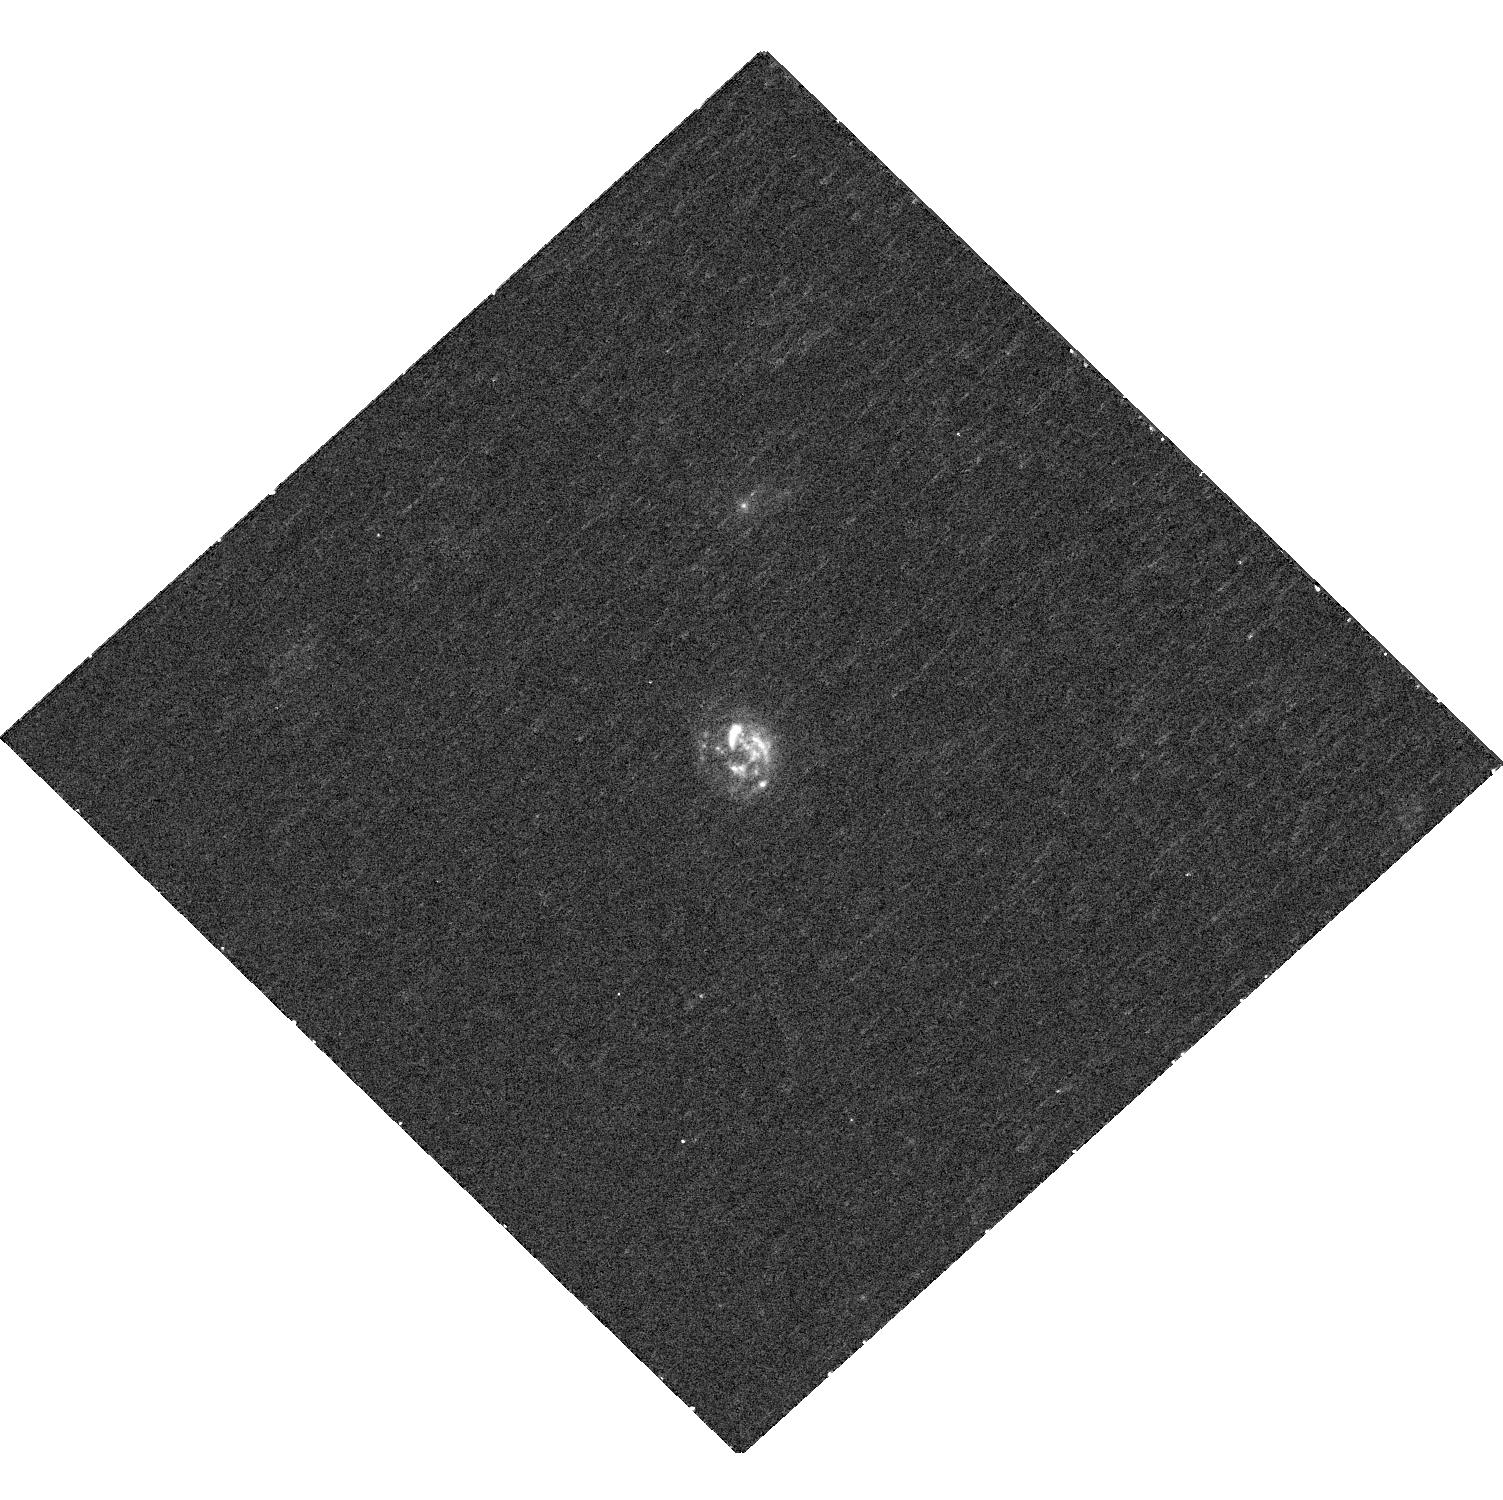
Target: G08-5
Instrument: WFC3/UVIS
Filter: F336W
Exposure: 30 min
Observation ID: hst_15069_04_wfc3_uvis_f336w_idlh04

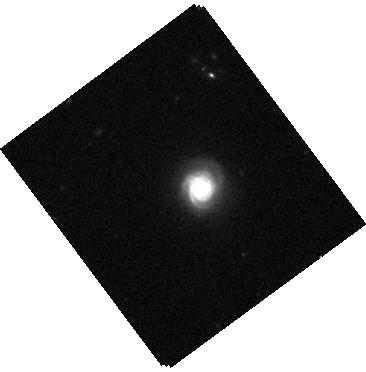
Target: G04-1
Instrument: WFC3/IR
Filter: F125W
Exposure: 3 min
Observation ID: hst_15069_01_wfc3_ir_f125w_idlh01

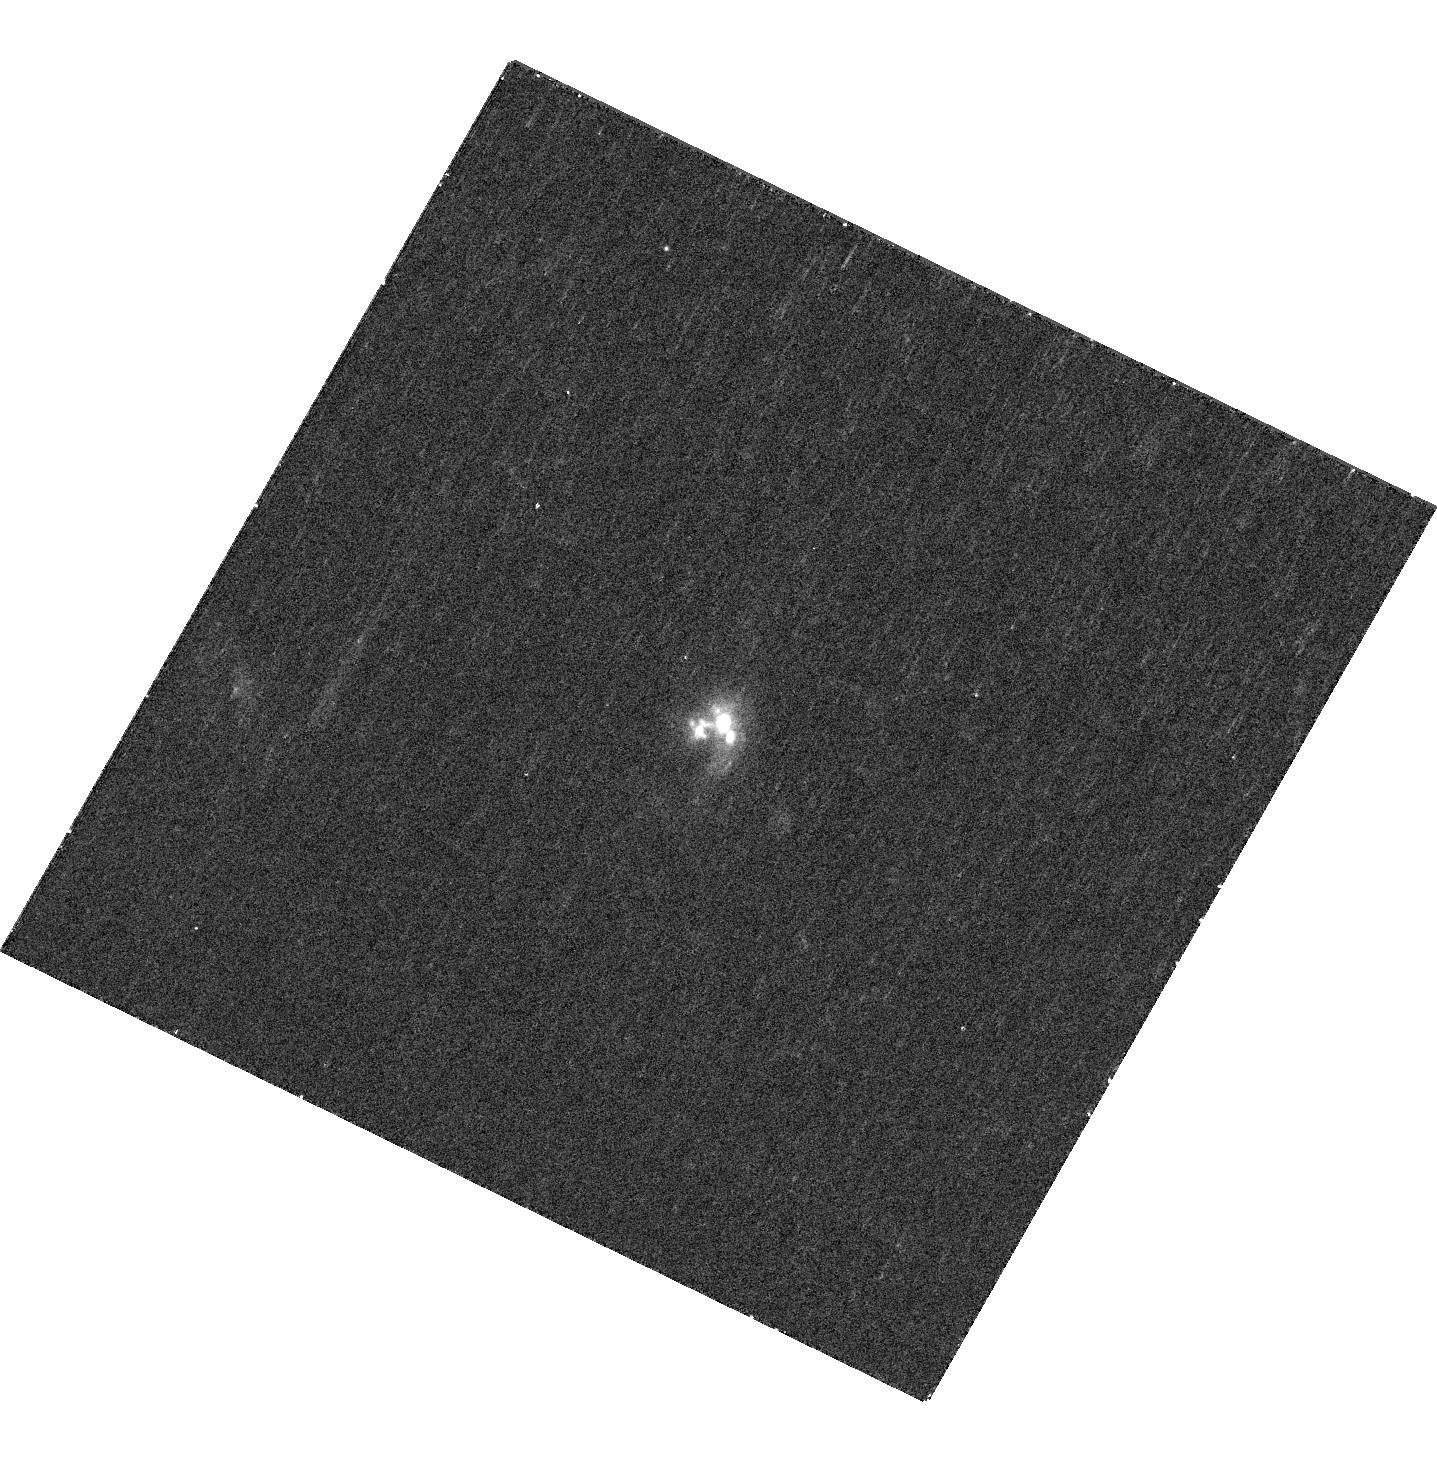
Target: G14-1
Instrument: WFC3/UVIS
Filter: F336W
Exposure: 30 min
Observation ID: hst_15069_05_wfc3_uvis_f336w_idlh05

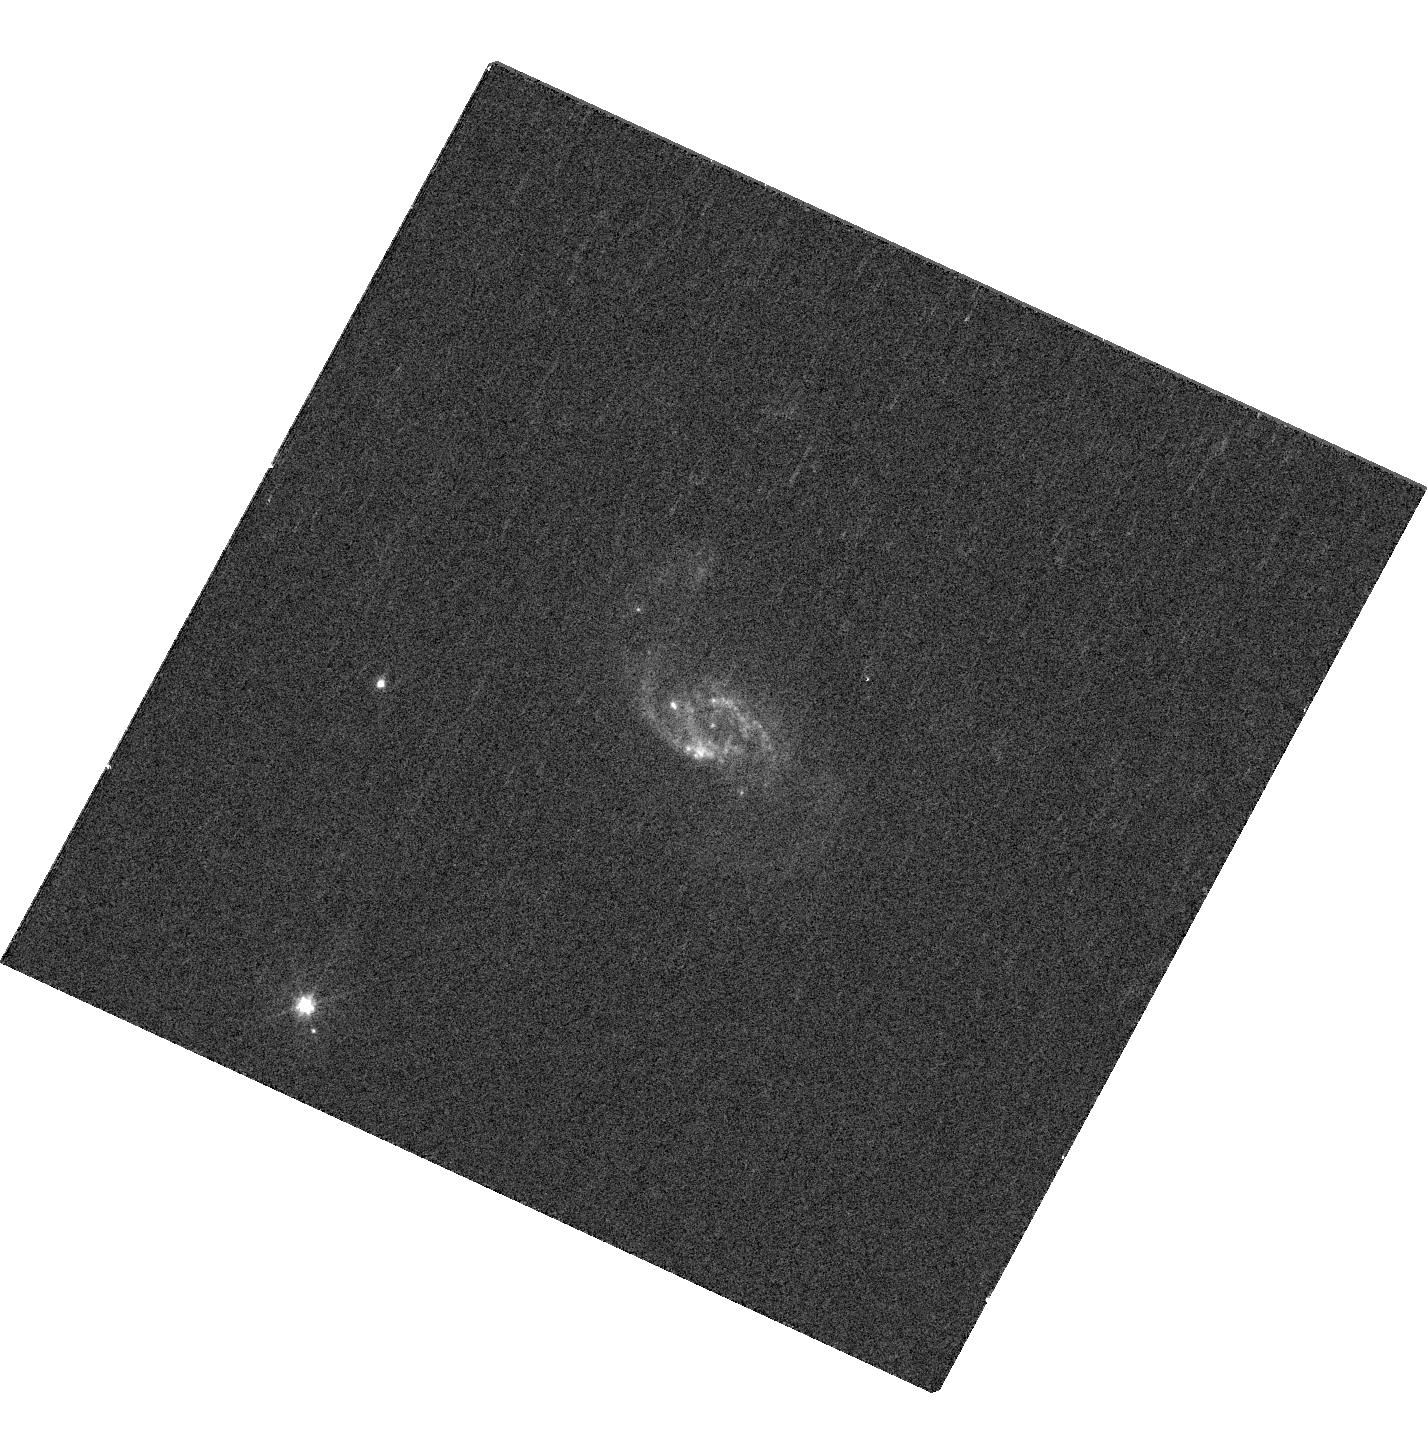
Target: D13-5
Instrument: WFC3/UVIS
Filter: F467M
Exposure: 9 min
Observation ID: hst_15069_03_wfc3_uvis_f467m_idlh03

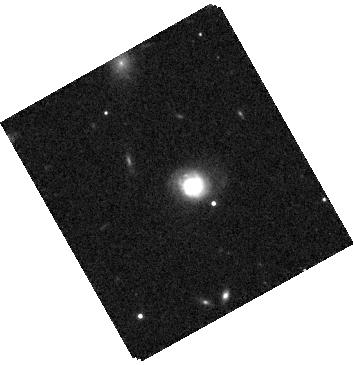
Target: G20-2
Instrument: WFC3/IR
Filter: F125W
Exposure: 3 min
Observation ID: hst_15069_02_wfc3_ir_f125w_idlh02

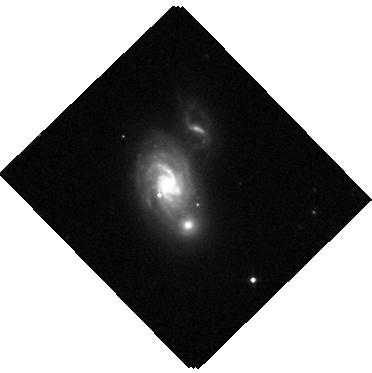
Target: D15-3
Instrument: WFC3/IR
Filter: F125W
Exposure: 3 min
Observation ID: hst_15069_06_wfc3_ir_f125w_idlh06

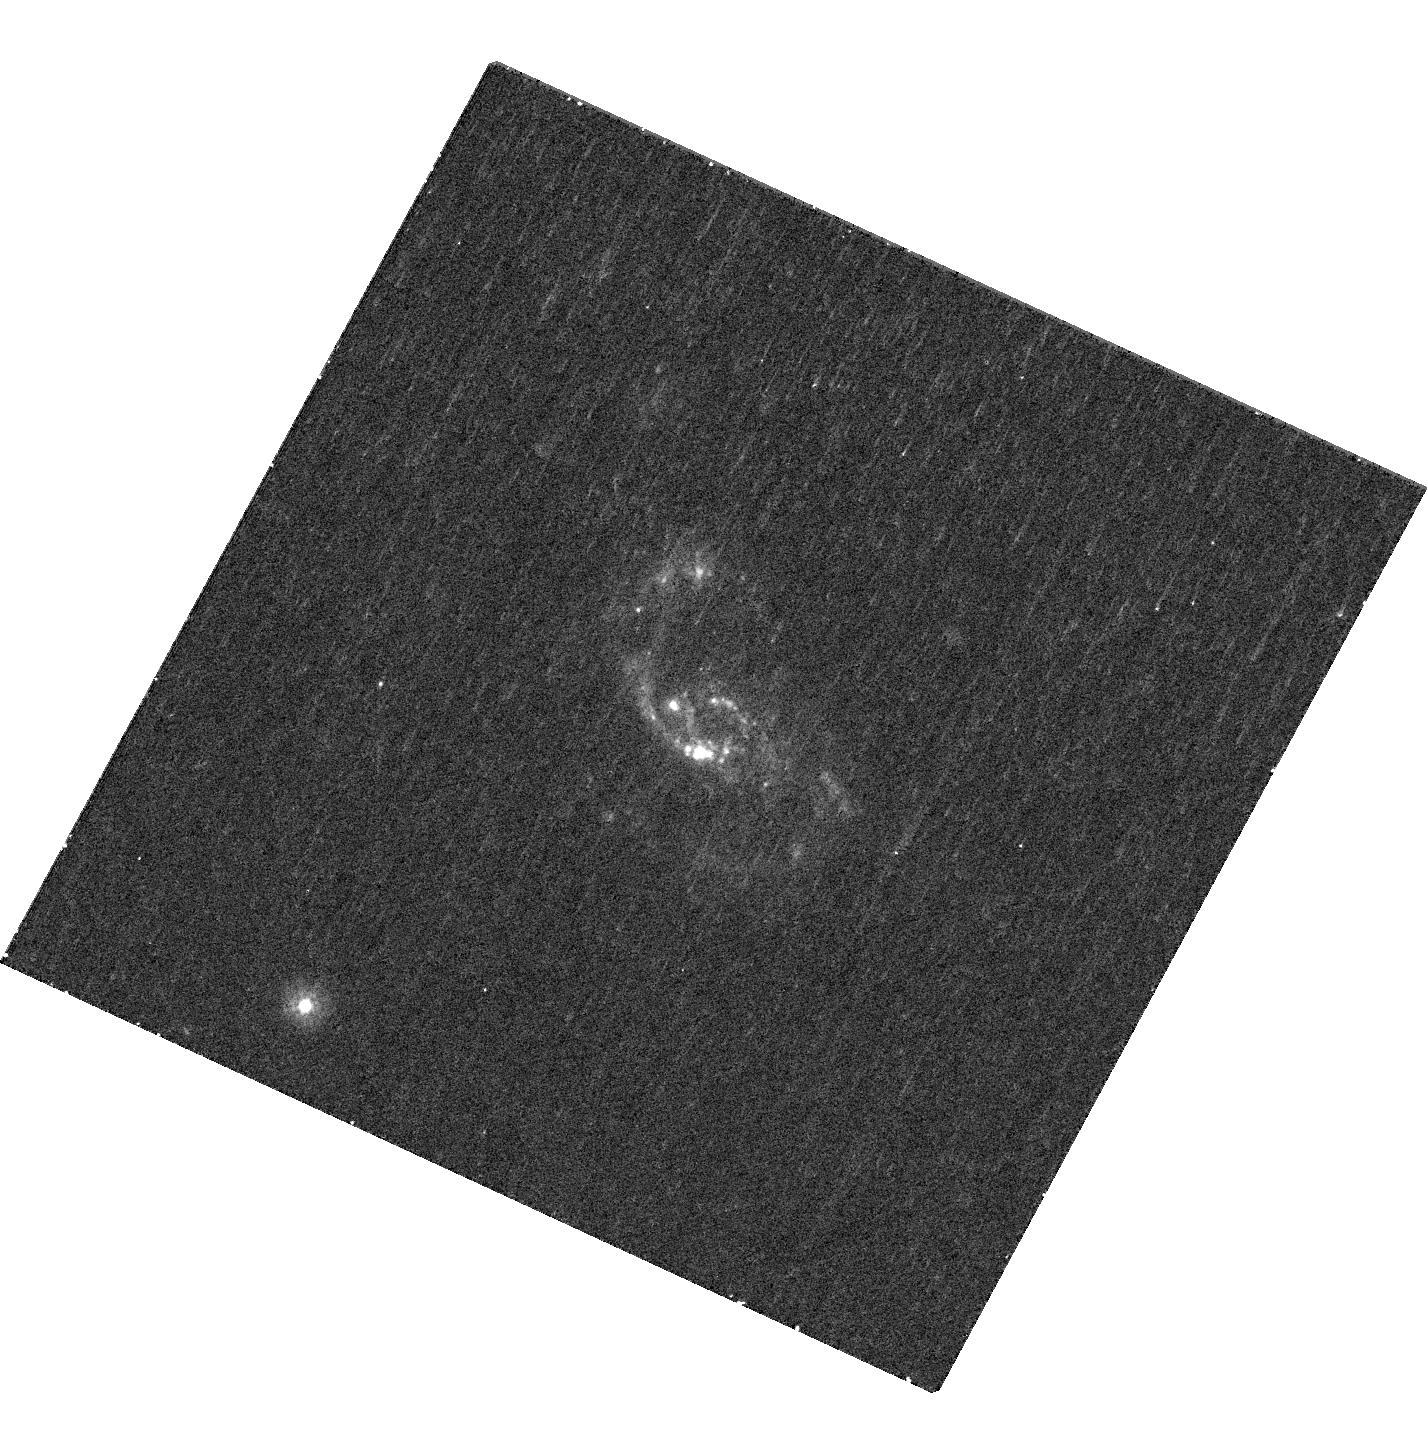
Target: D13-5
Instrument: WFC3/UVIS
Filter: F225W
Exposure: 38 min
Observation ID: hst_15069_03_wfc3_uvis_f225w_idlh03

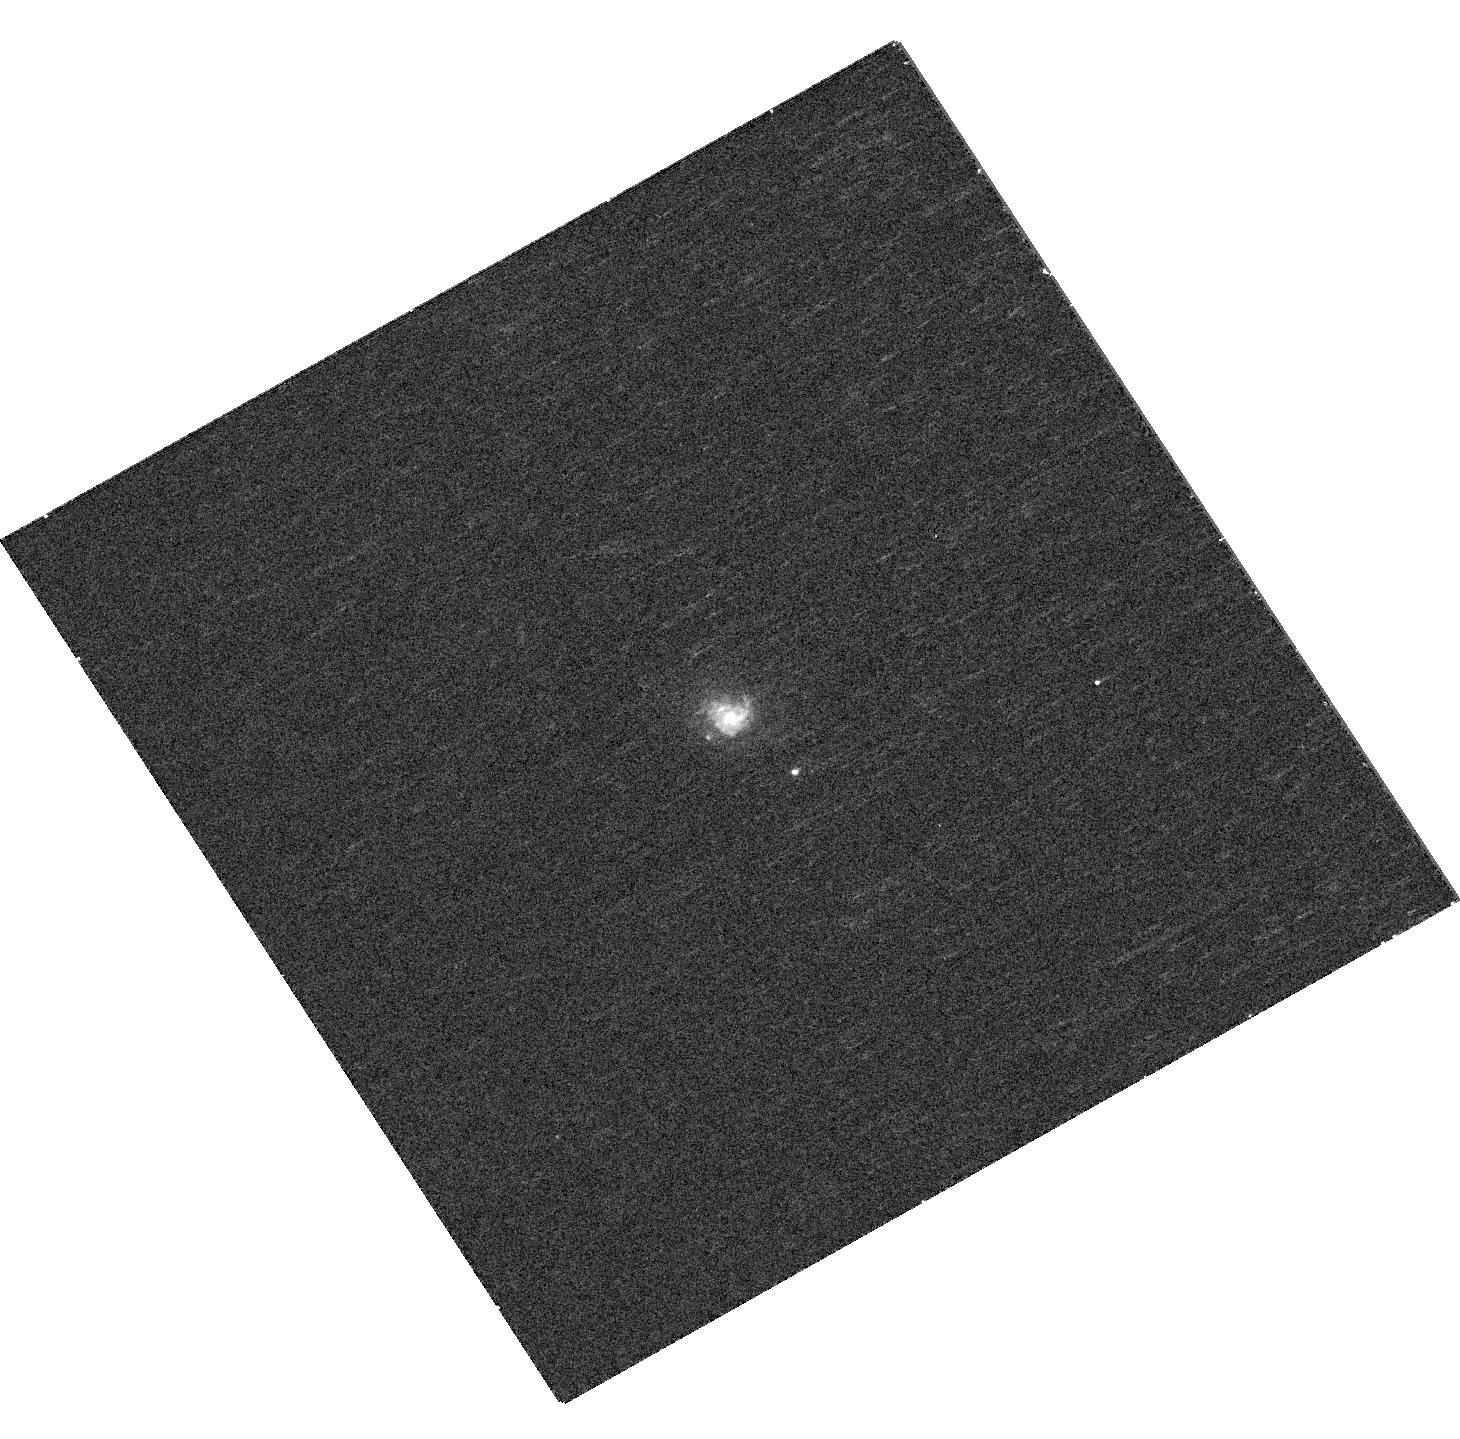
Target: G20-2
Instrument: WFC3/UVIS
Filter: F467M
Exposure: 9 min
Observation ID: hst_15069_02_wfc3_uvis_f467m_idlh02

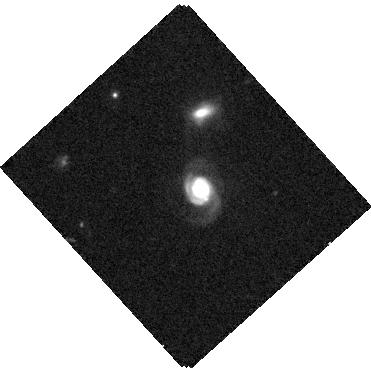
Target: G08-5
Instrument: WFC3/IR
Filter: F125W
Exposure: 3 min
Observation ID: hst_15069_04_wfc3_ir_f125w_idlh04

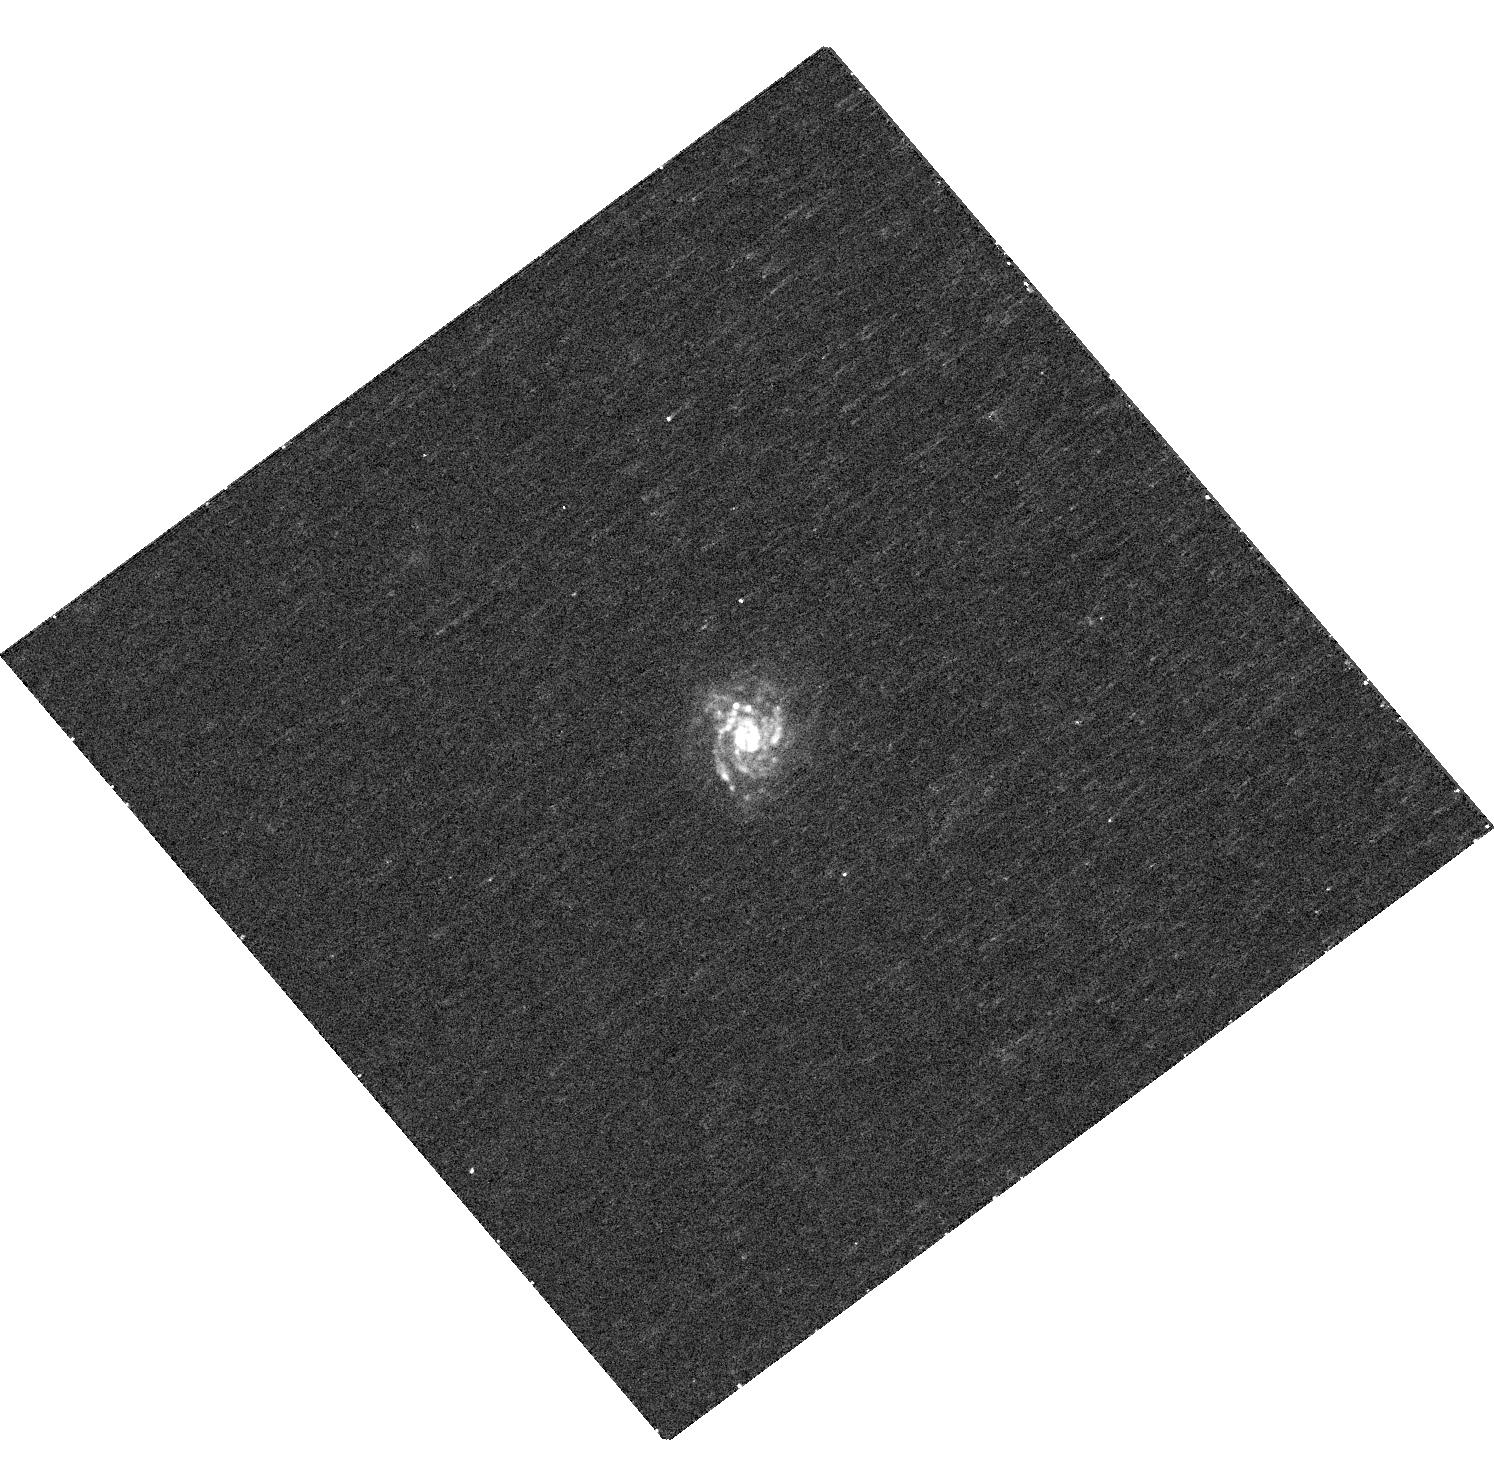
Target: G04-1
Instrument: WFC3/UVIS
Filter: F336W
Exposure: 30 min
Observation ID: hst_15069_01_wfc3_uvis_f336w_idlh01

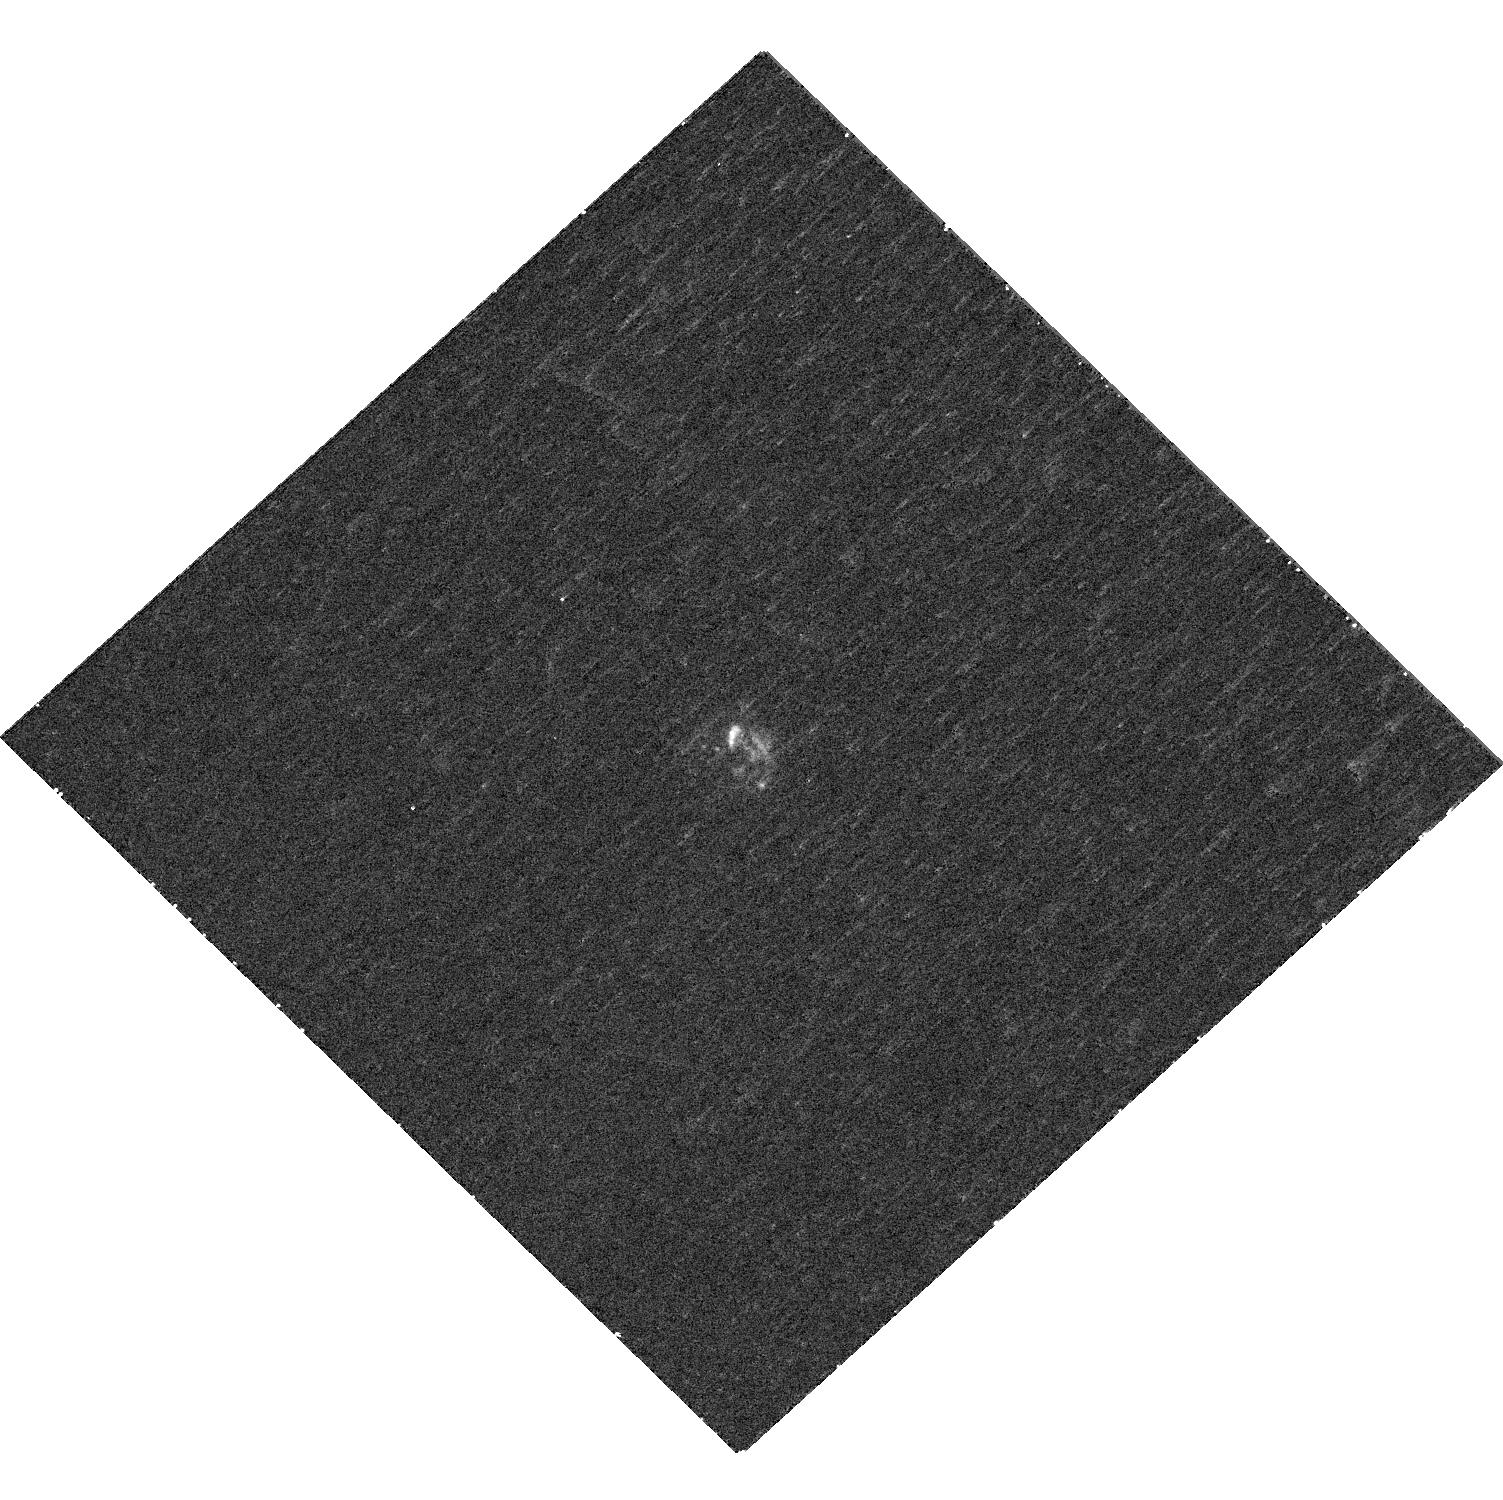
Target: G08-5
Instrument: WFC3/UVIS
Filter: F225W
Exposure: 38 min
Observation ID: hst_15069_04_wfc3_uvis_f225w_idlh04

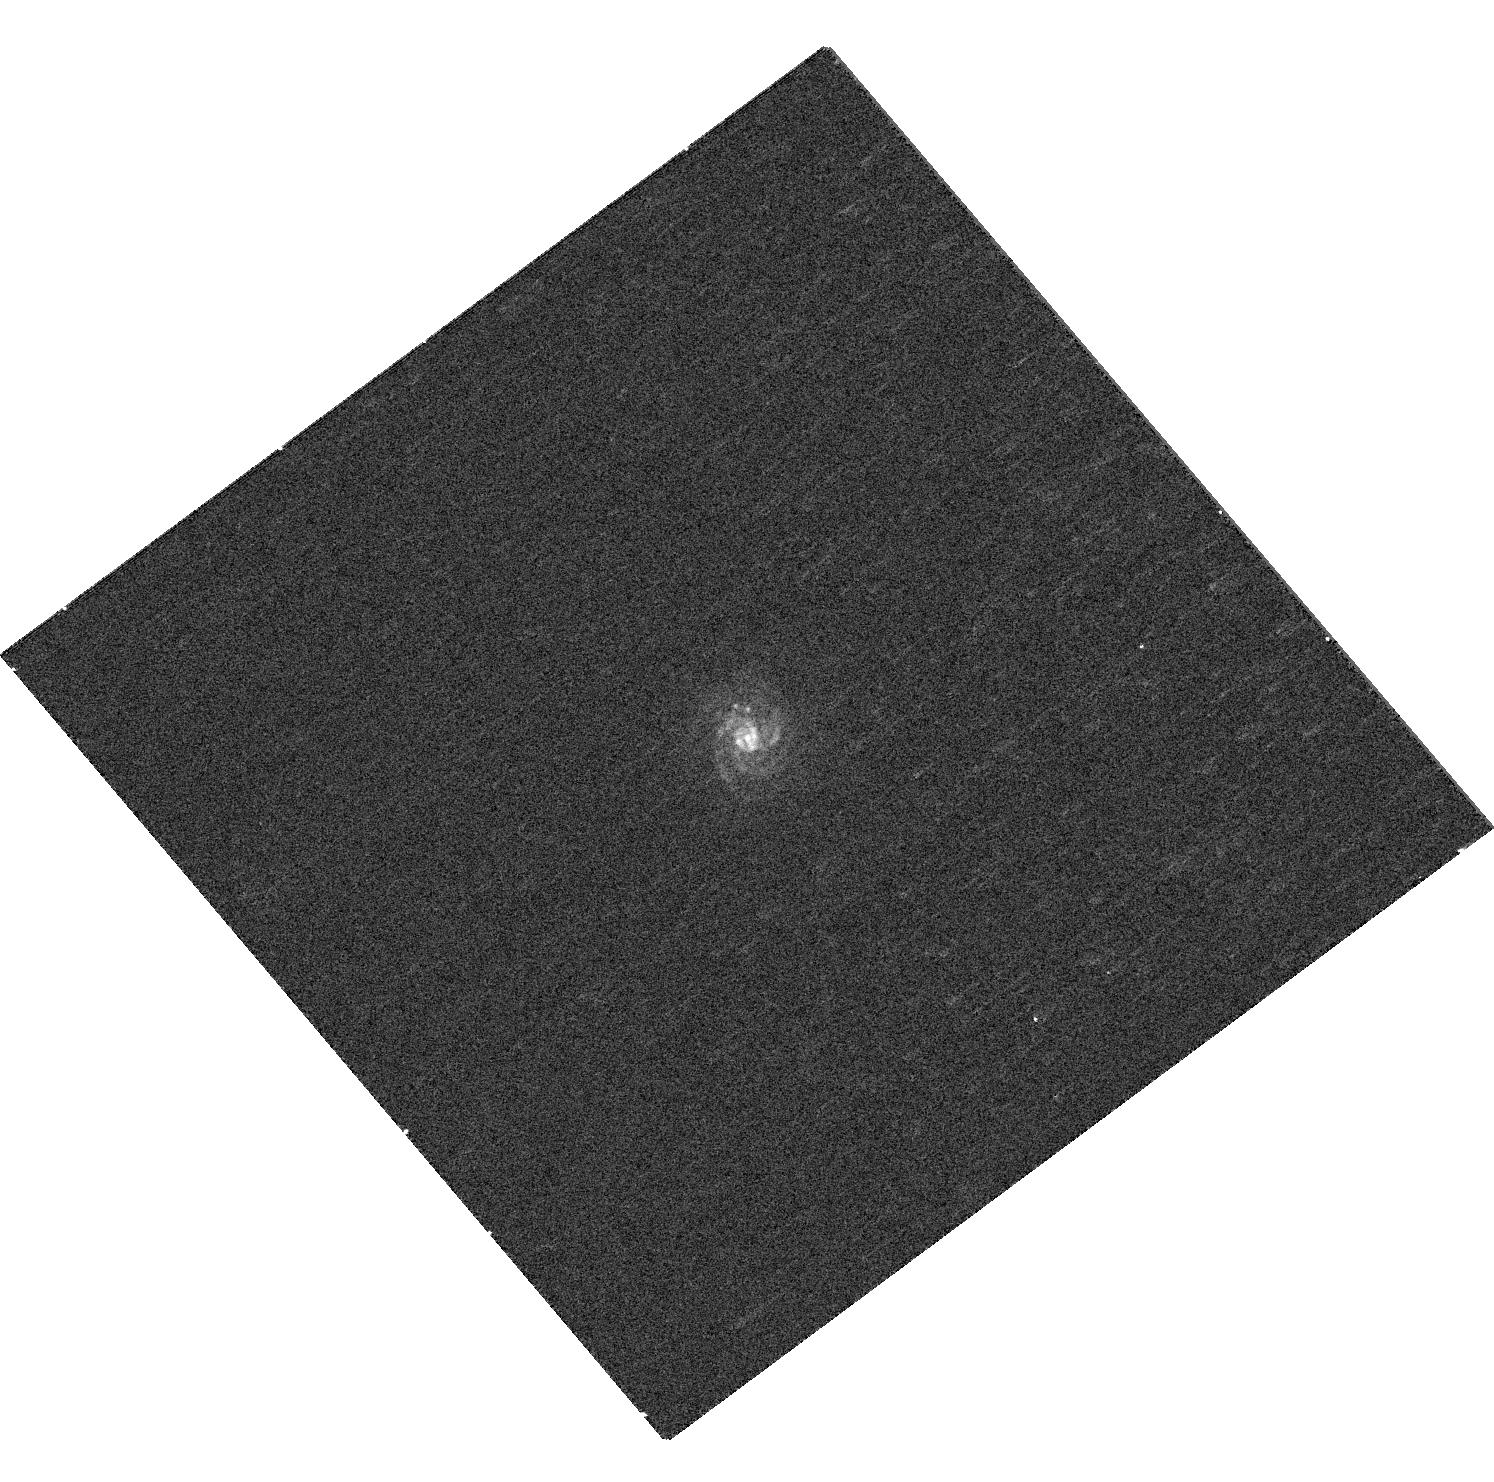
Target: G04-1
Instrument: WFC3/UVIS
Filter: F467M
Exposure: 9 min
Observation ID: hst_15069_01_wfc3_uvis_f467m_idlh01

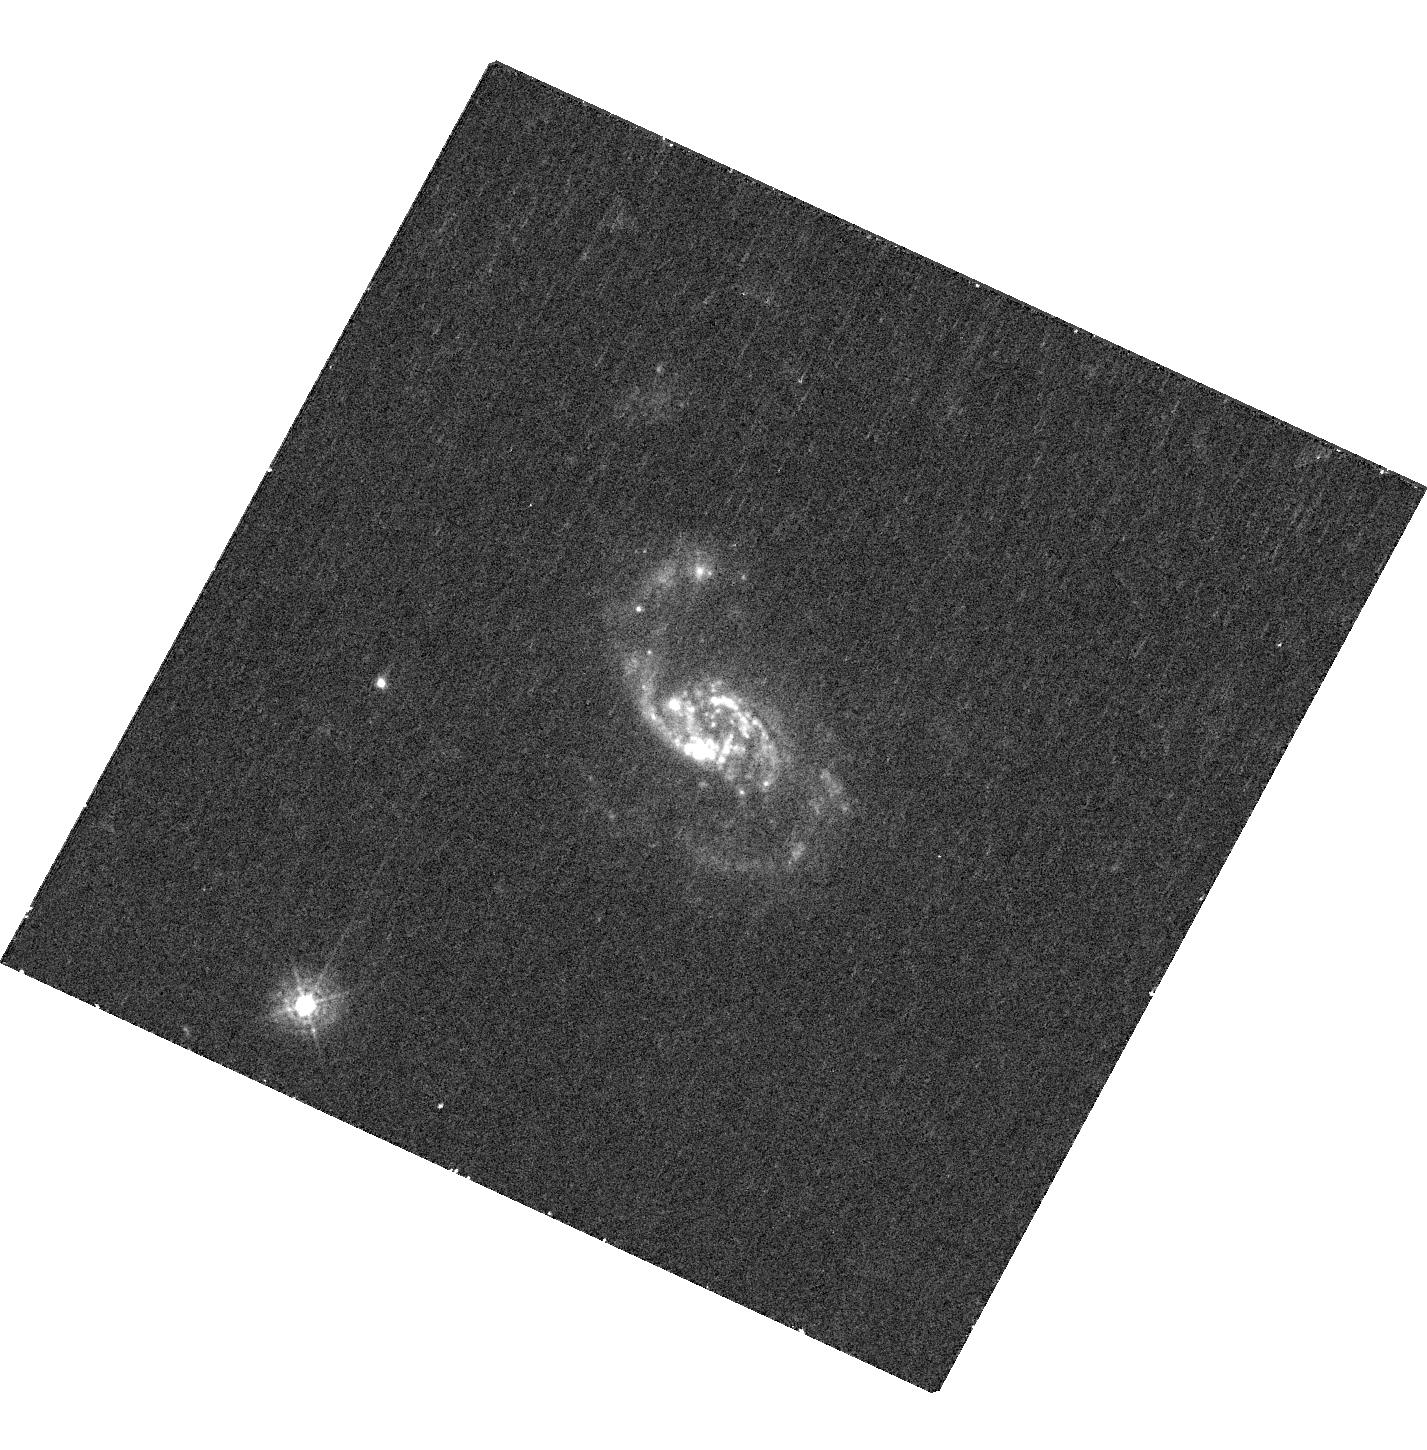
Target: D13-5
Instrument: WFC3/UVIS
Filter: F336W
Exposure: 30 min
Observation ID: hst_15069_03_wfc3_uvis_f336w_idlh03

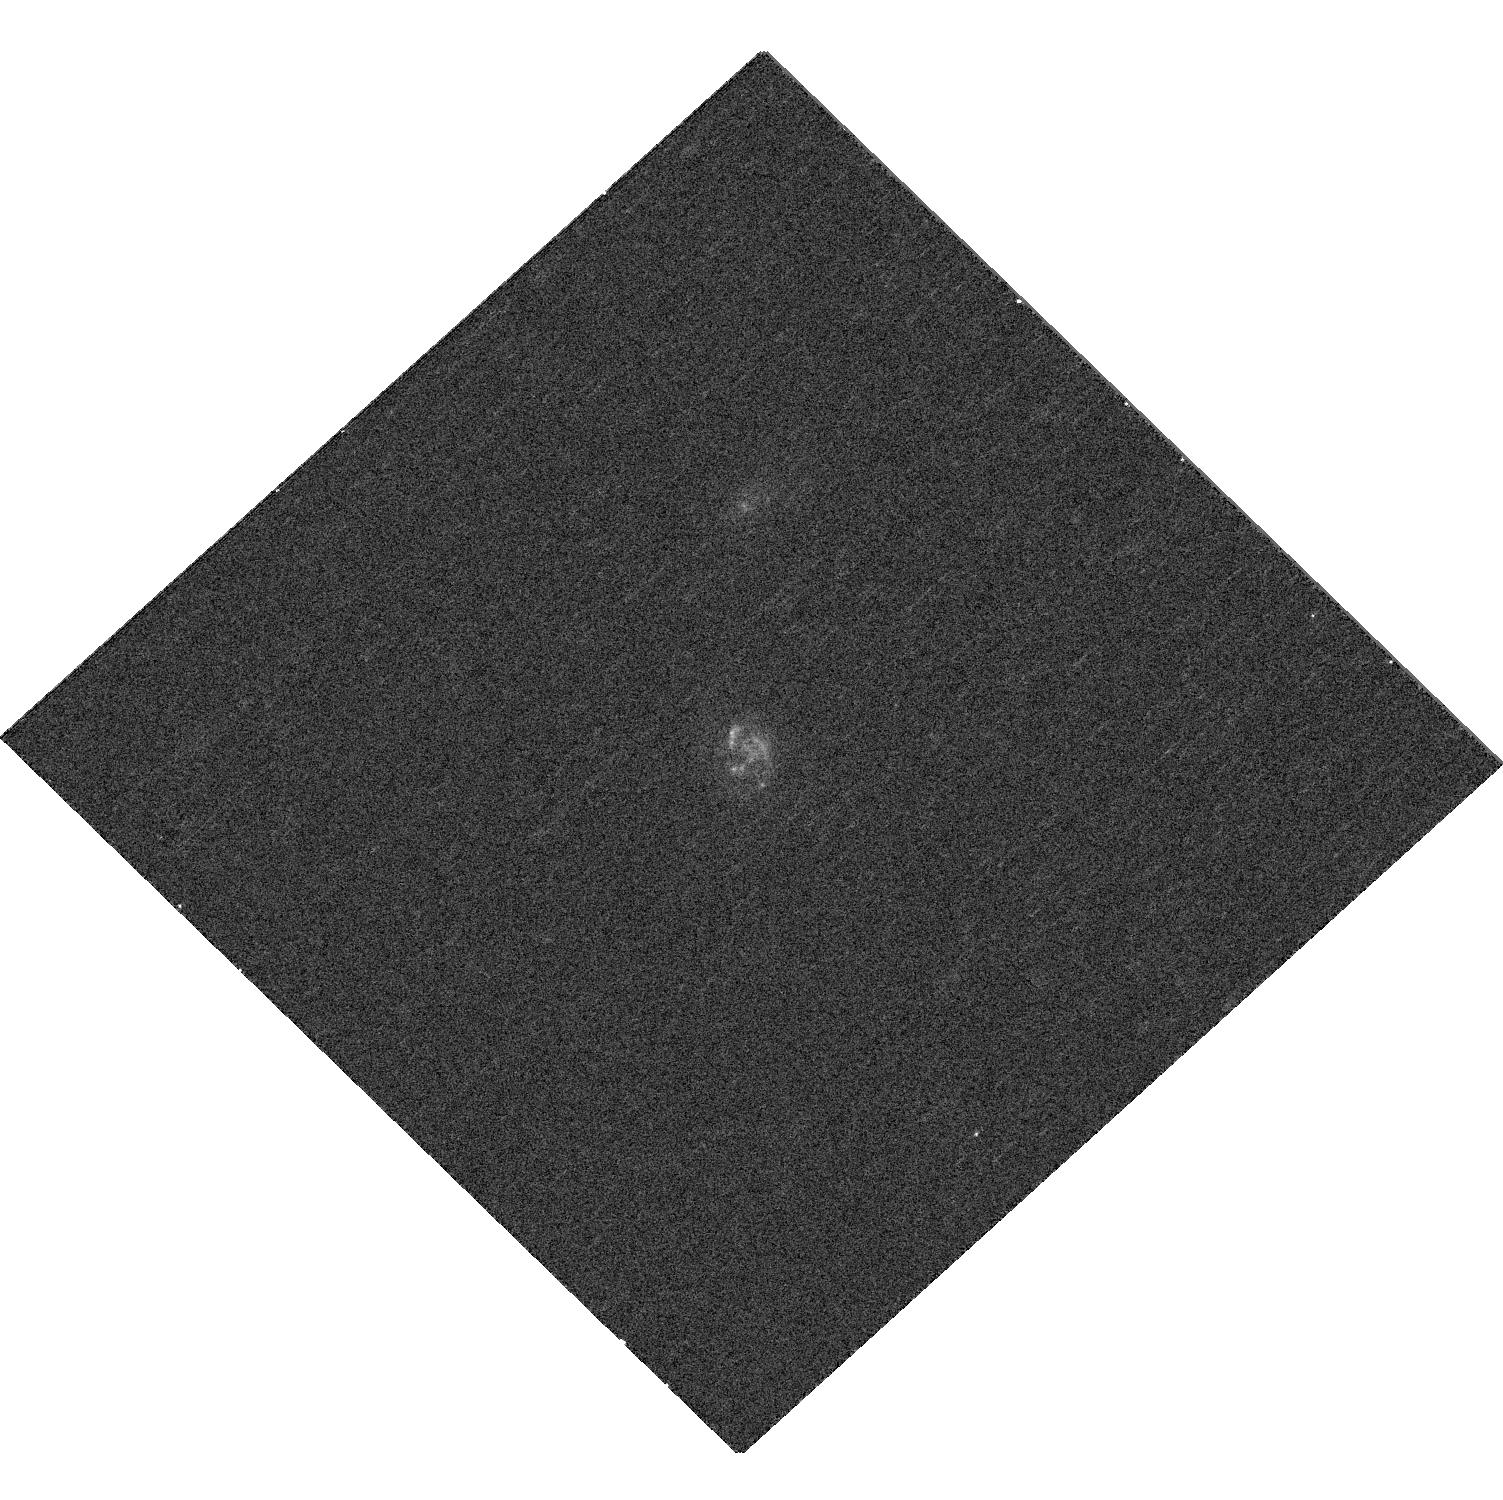
Target: G08-5
Instrument: WFC3/UVIS
Filter: F467M
Exposure: 9 min
Observation ID: hst_15069_04_wfc3_uvis_f467m_idlh04

The ages and baryonic masses of clumps in turbulent, clumpy disk galaxies (PI: Fisher, Deanne B)

We propose to measure the stellar populations and masses of massive star forming clumps at the resolution of the Jeans' length in a sample of massive, turbulent disk galaxies. Massive star-forming clumps are a critical component of the morphogical transformation of galaxies and the build-up of bulges. If, however, clumps dissipate quickly bulges may not form through clump phase, then clumps would build thick disks. Different feedback prescriptions have drastically different effects on clumps. Some feedback models (e.g. Hopkins et al 2012, FIRE simulations) completely destroy clumps whereas other feedback models allow clumps to persist (e.g. Bournaud et al. 2014). Therefore, to build accurate models of galaxy evolution we must know how long the lives of clumps are. The problem is that both due to resolution and available wavelength coverage it is impossible to precisely measure the ages and stellar masses of individual clumps in high-z galaxies. We have discovered a sample of extremely rare galaxies at z~0.1 that are extremely gas rich, turbulent and have a clumpy distribution of ionized gas. In all ways they are identical to those of the high-redshift Universe. We propose to employ UV-optical-near IR imaging with WFC3 to measure the stellar masses and mean ages of a set of 6 clumpy galaxies, containing ~80 giant star forming clumps. This data complements our ALMA CO(1-0) maps of the same targets, and we will thus make the first maps of the full baryonic mass in turbulent disk galaxies. This work builds on our previous HST Halpha imaging program, and validates massive investments of HST time on high-z surveys of galaxies.